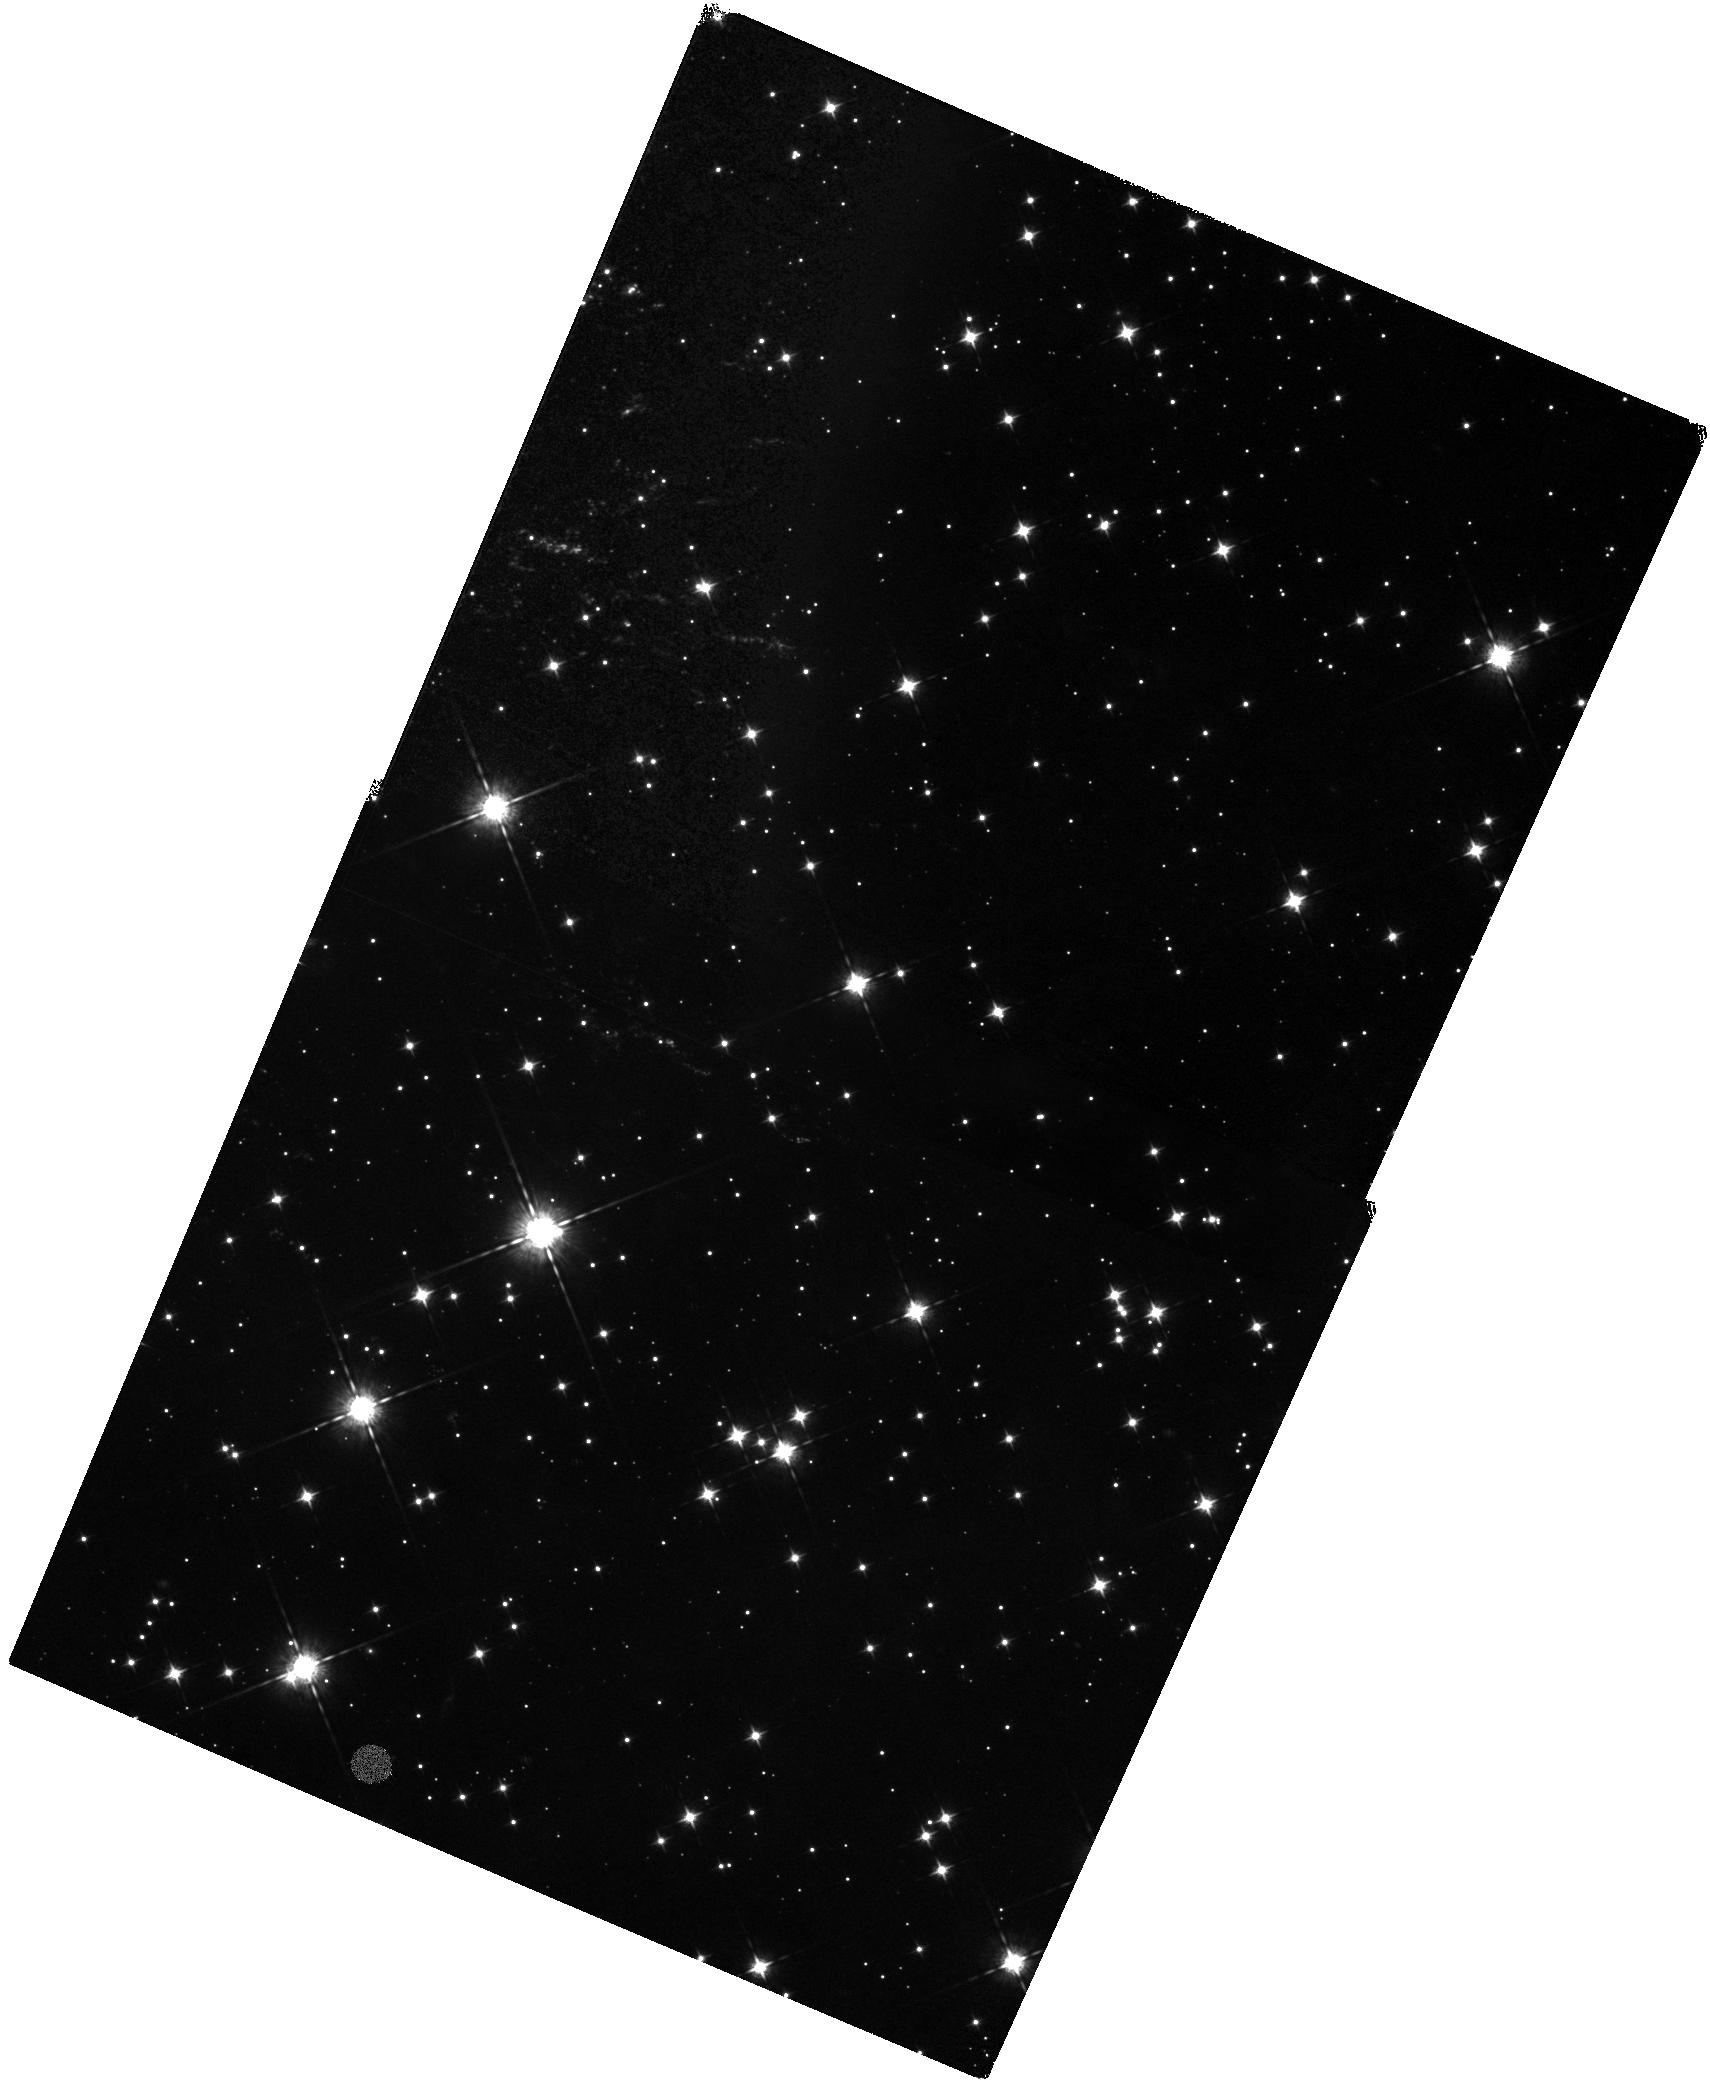
Target: CAS-A-SW-JET-NORTH. Instrument: WFC3/IR. Filter: F098M. Exposure: 1.3 h. Observation ID: hst_12674_01_wfc3_ir_f098m_ibqh01

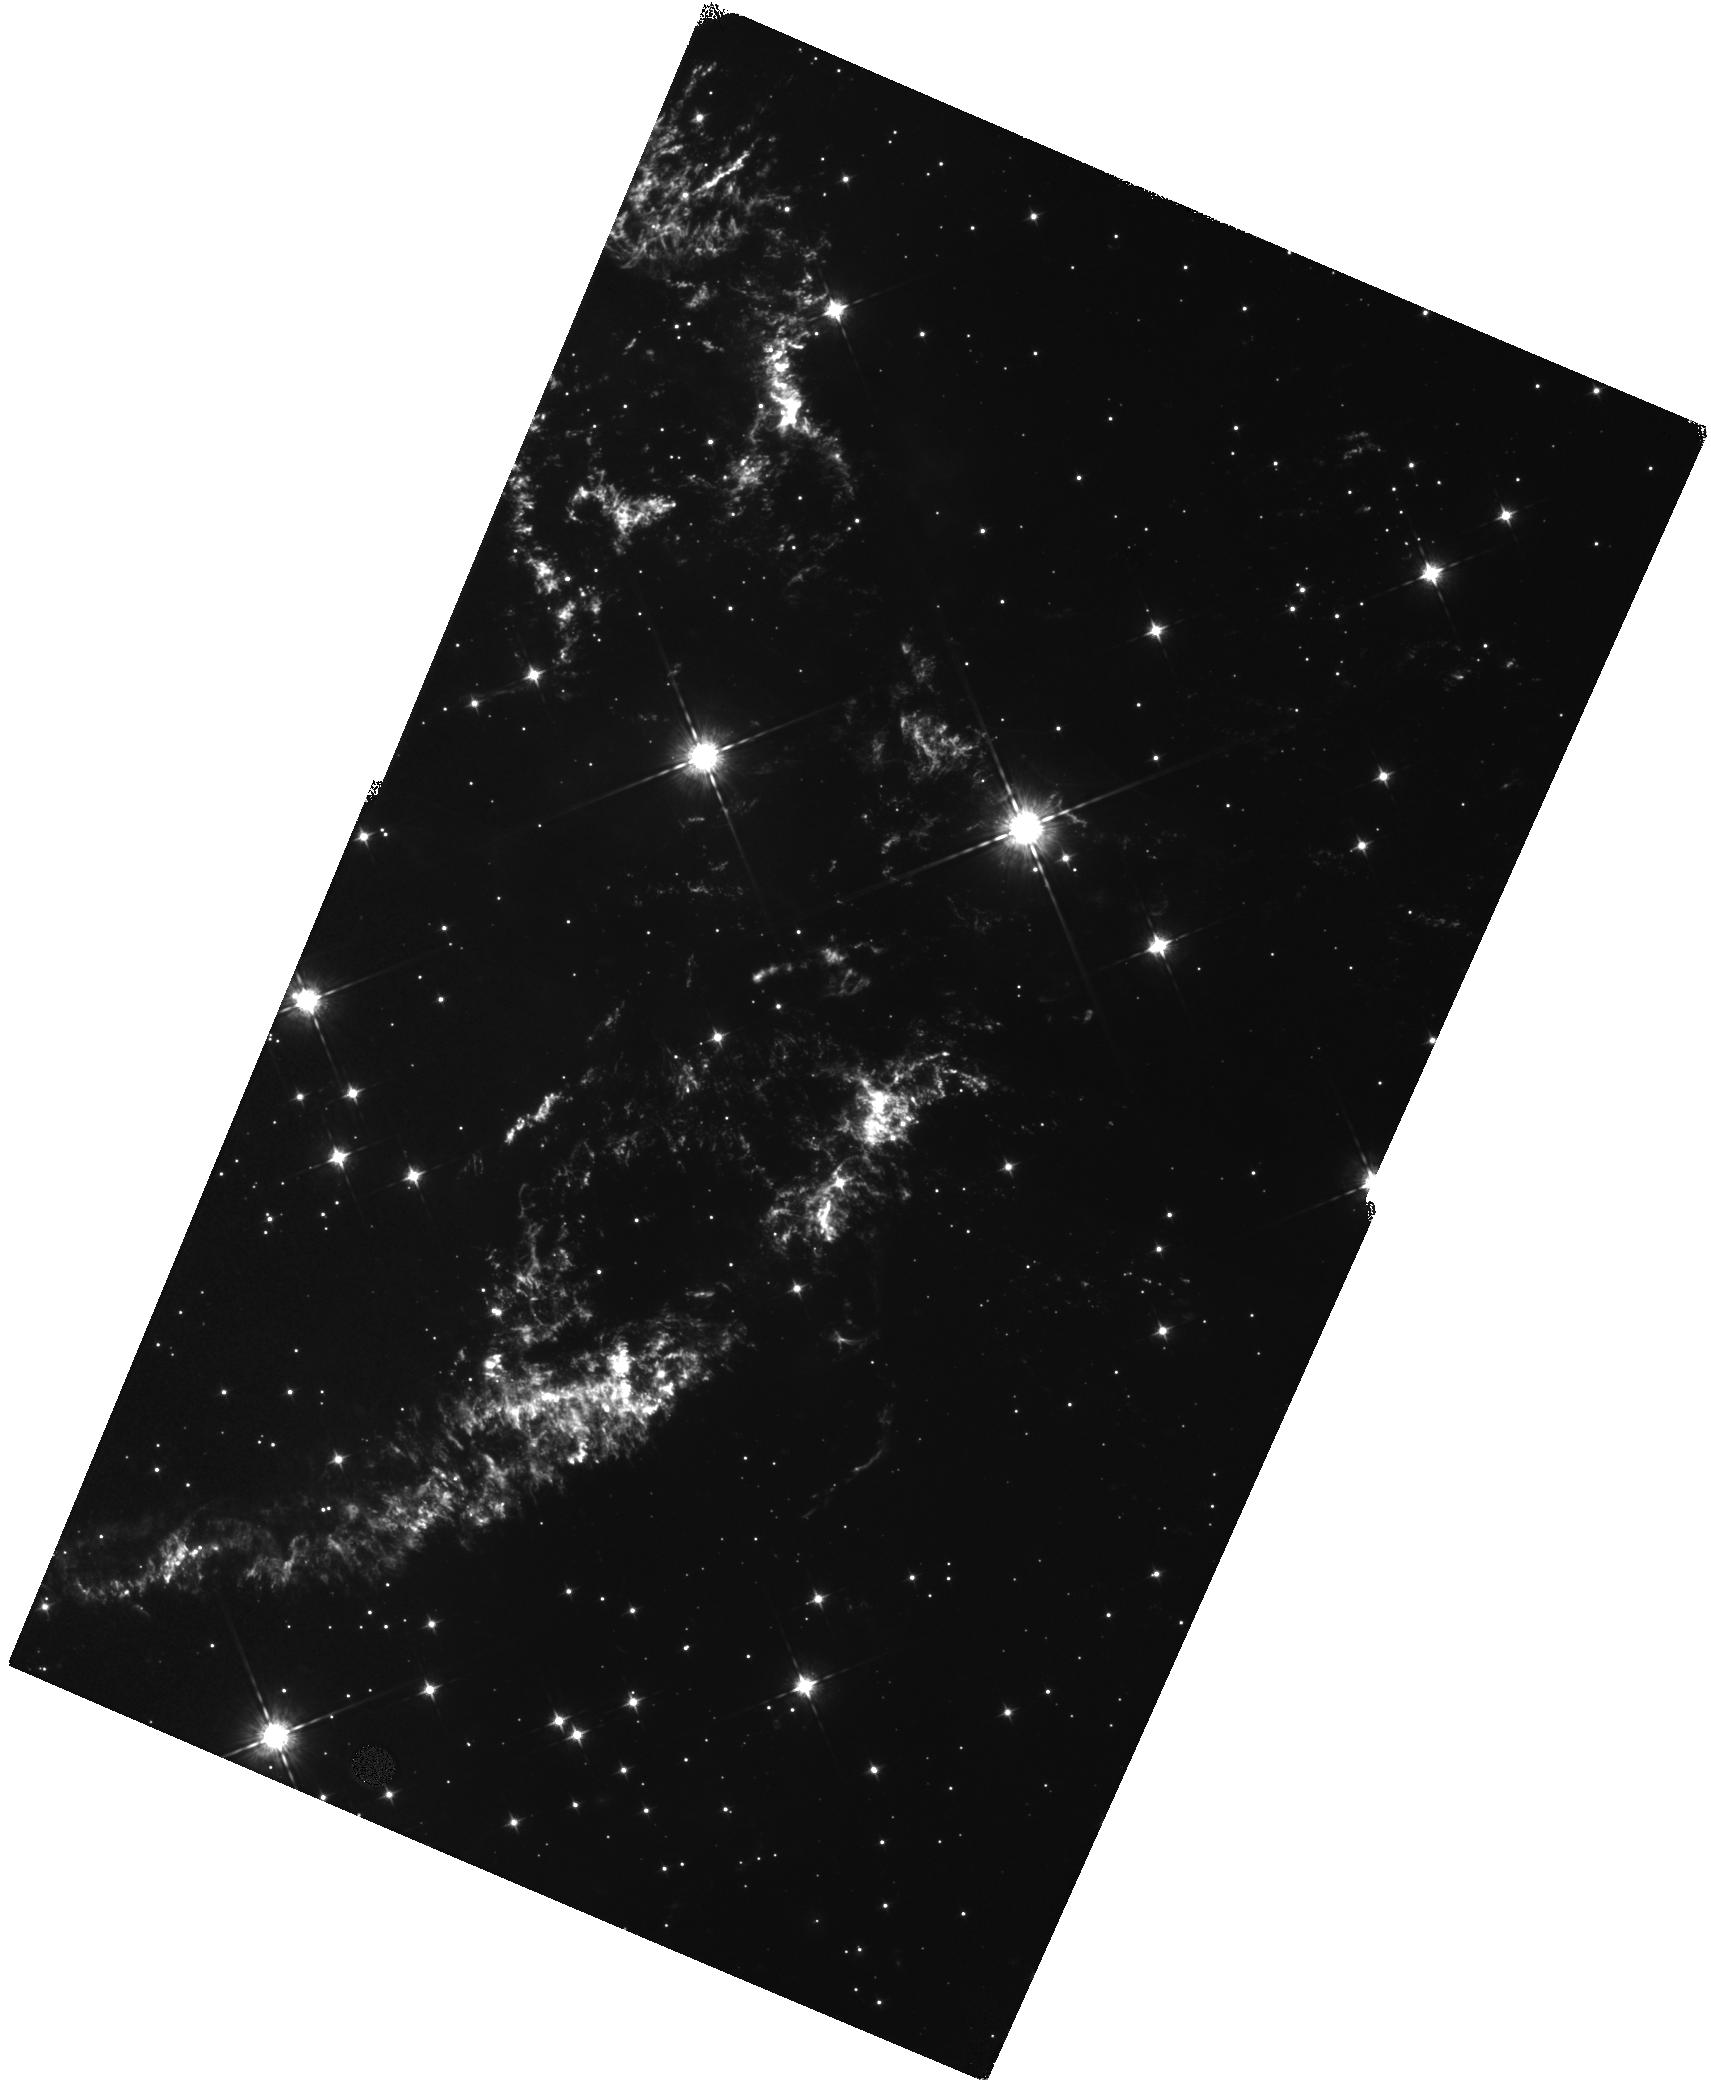
Target: CAS-A-NW. Instrument: WFC3/IR. Filter: F098M. Exposure: 1.2 h. Observation ID: hst_12674_a1_wfc3_ir_f098m_ibqha1

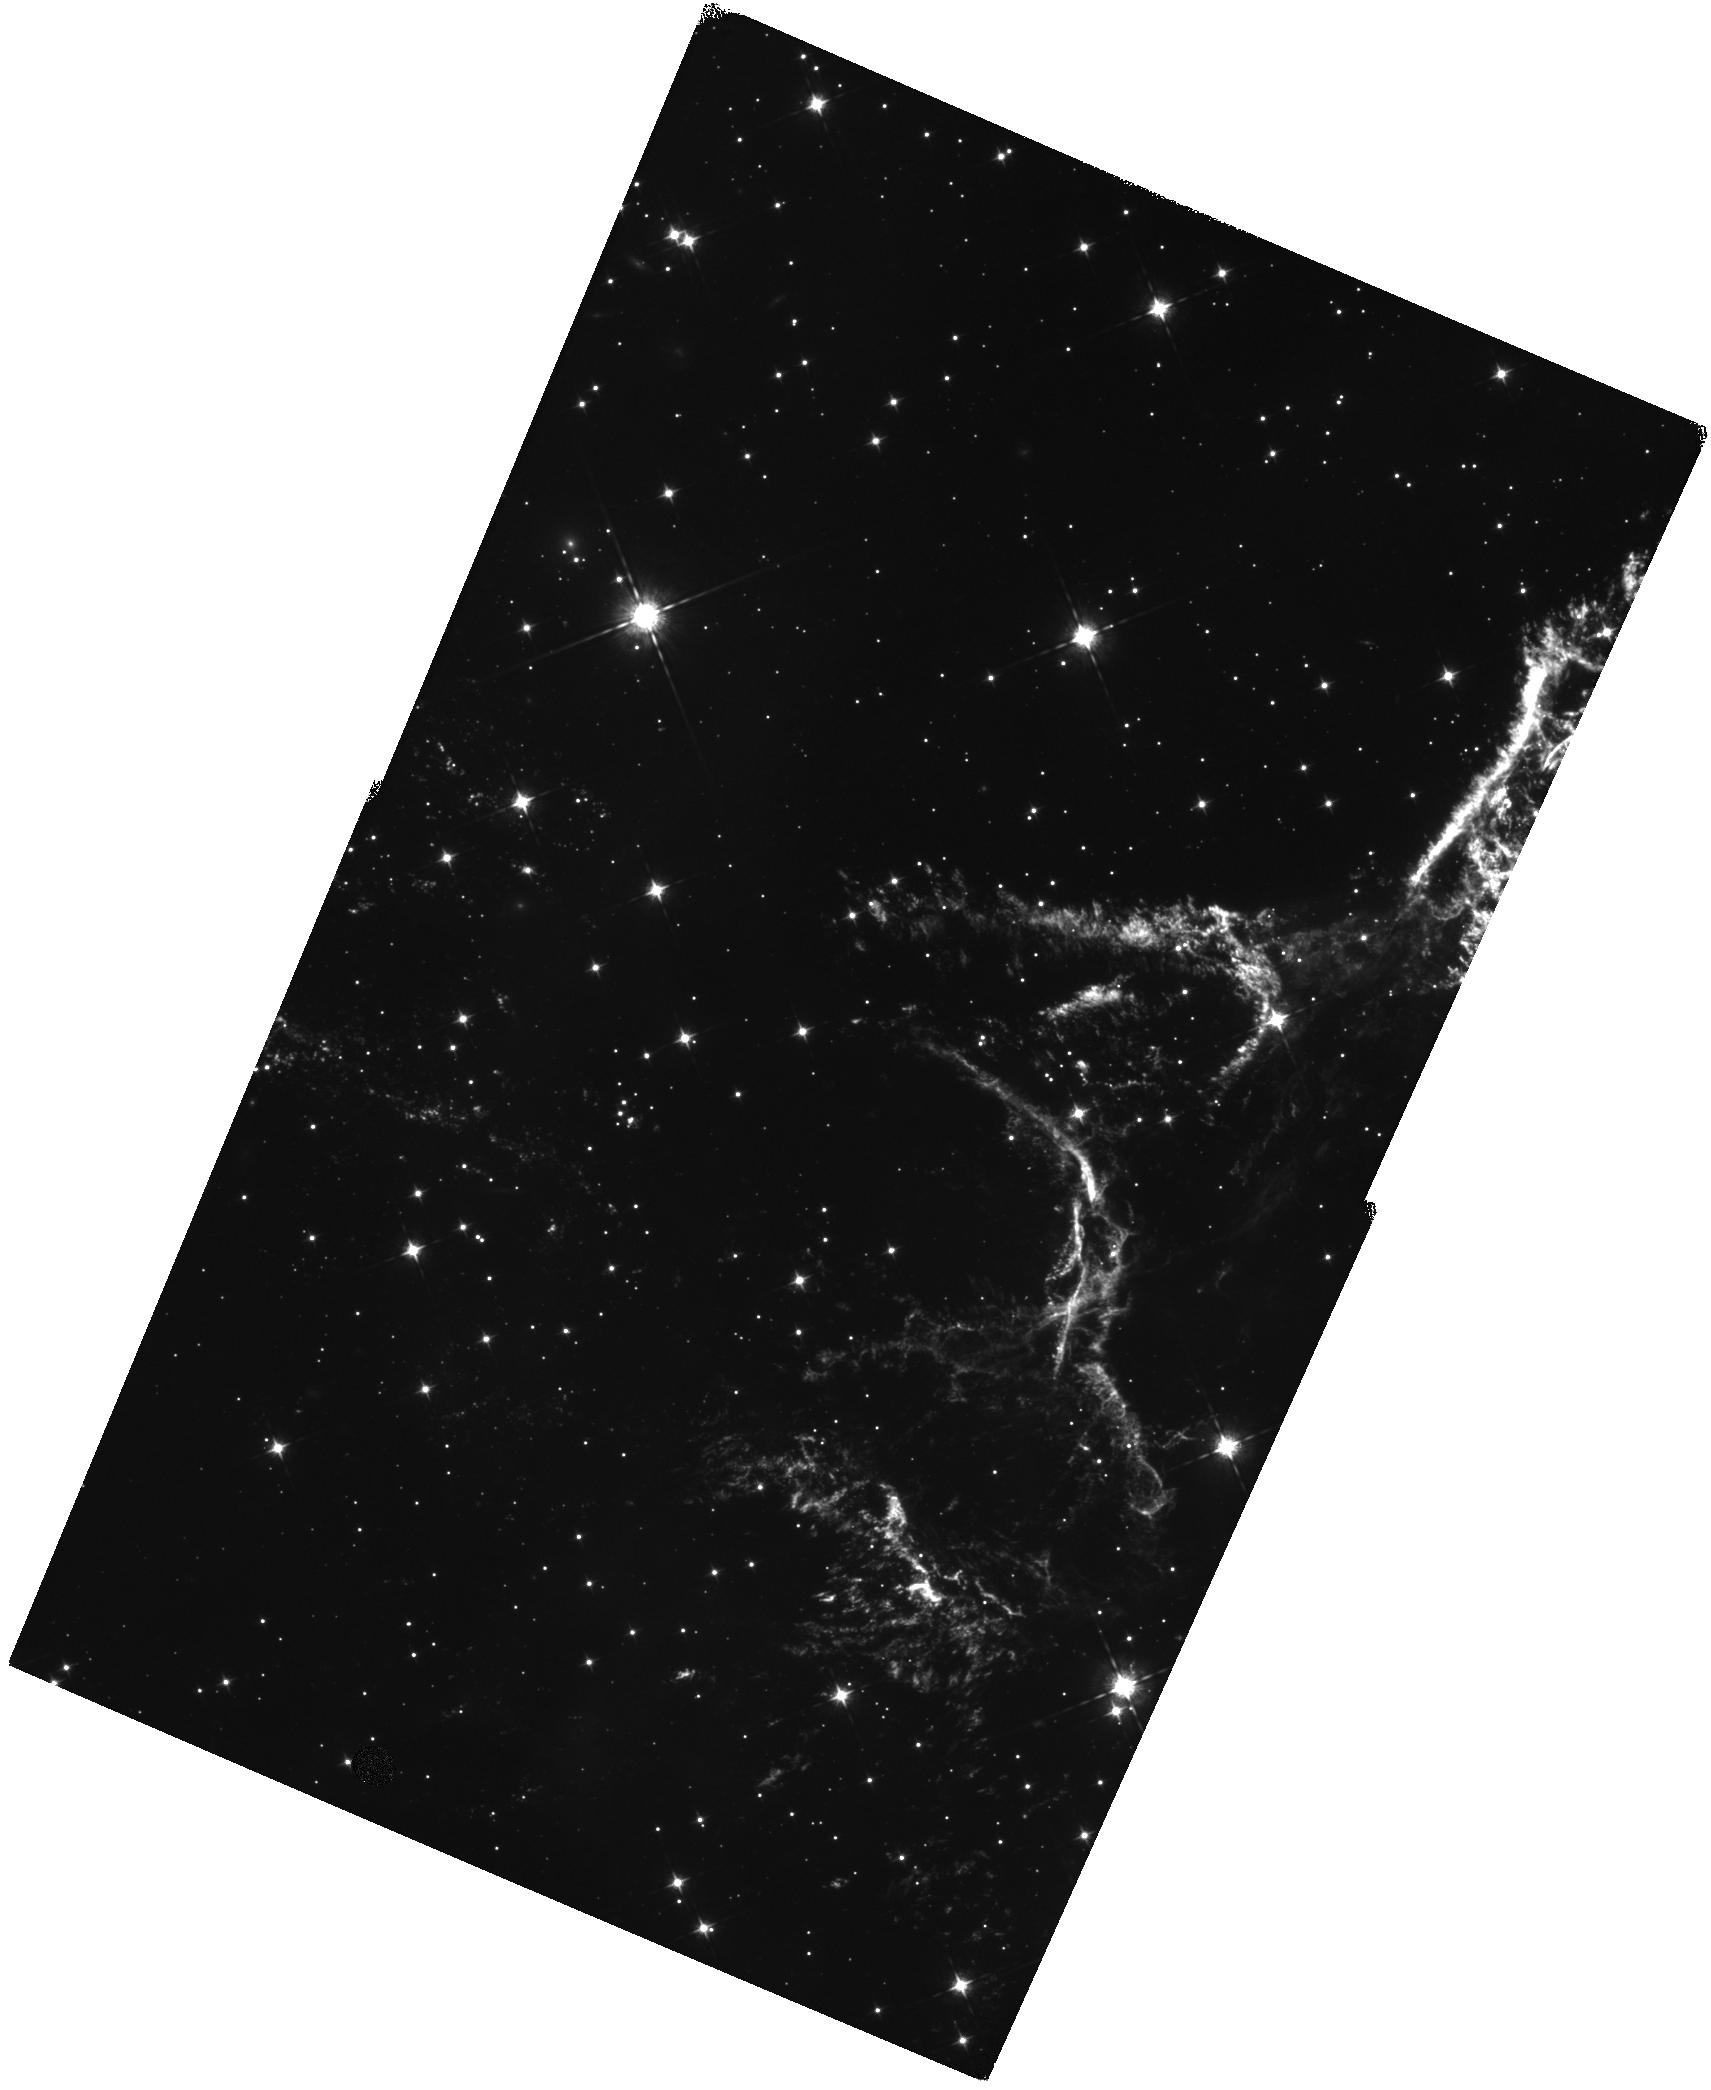
Target: CAS-A-NE. Instrument: WFC3/IR. Filter: F098M. Exposure: 1.2 h. Observation ID: hst_12674_02_wfc3_ir_f098m_ibqh02

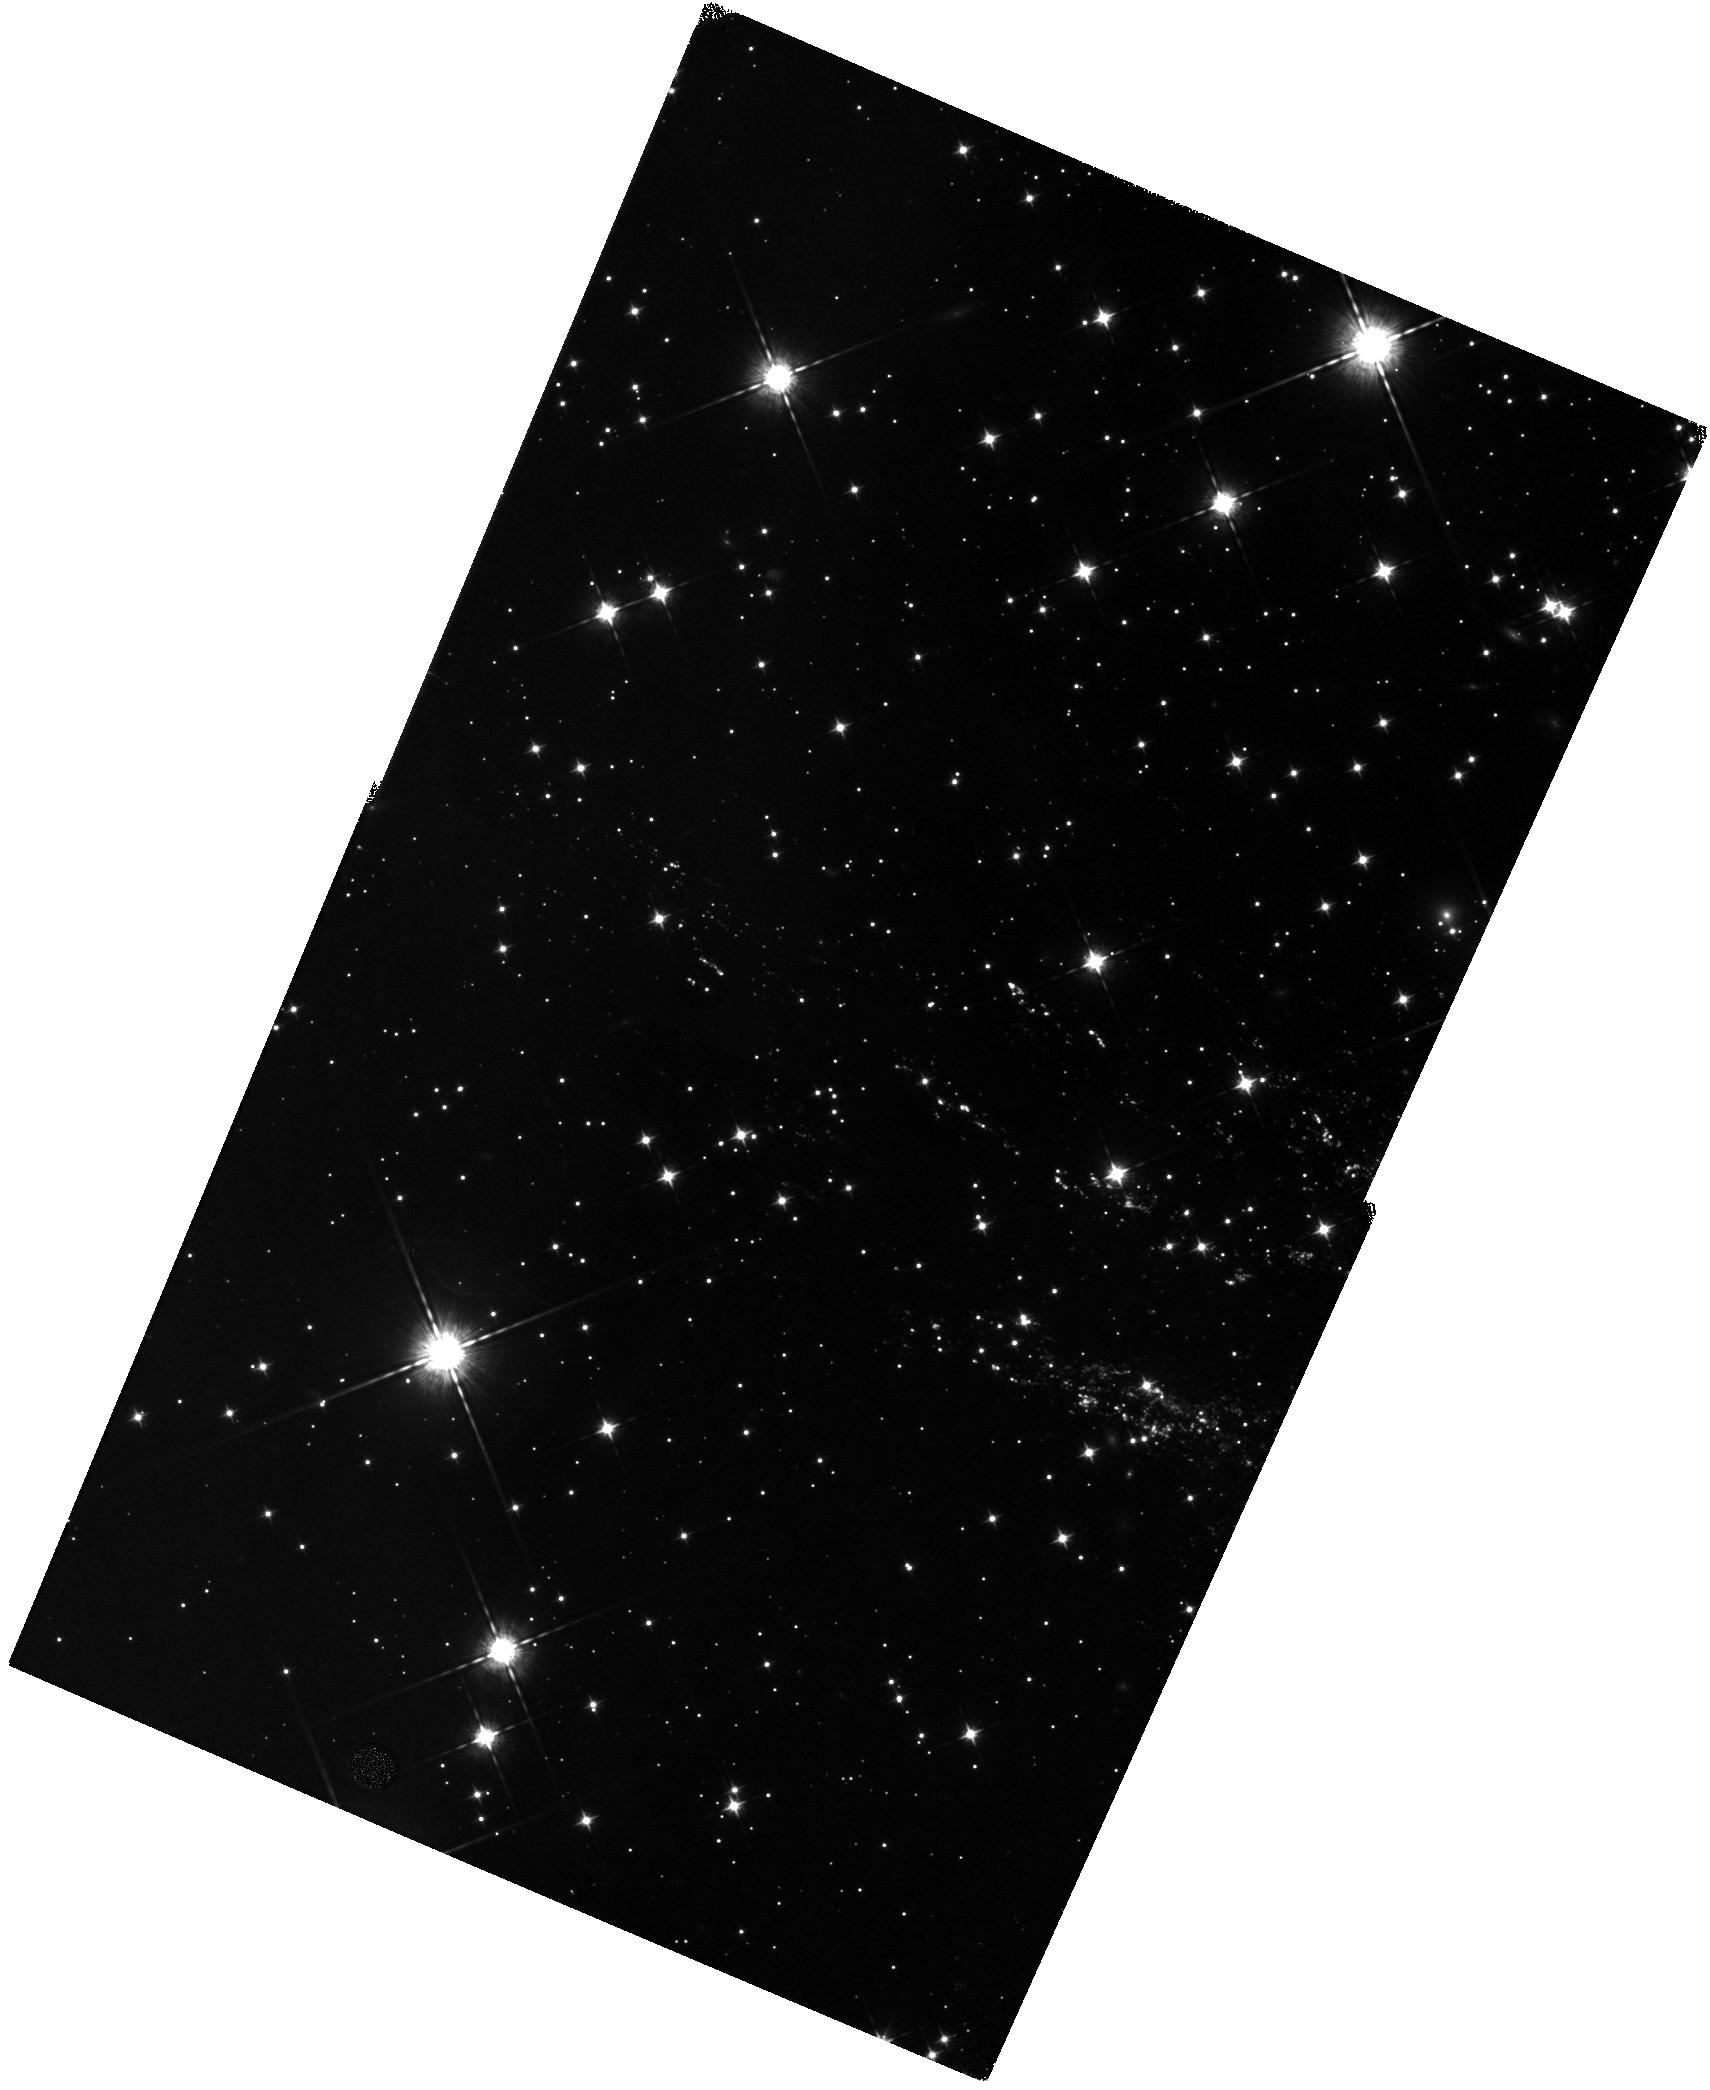
Target: CAS-A-NE-JET-NORTH. Instrument: WFC3/IR. Filter: F098M. Exposure: 1.2 h. Observation ID: hst_12674_a2_wfc3_ir_f098m_ibqha2

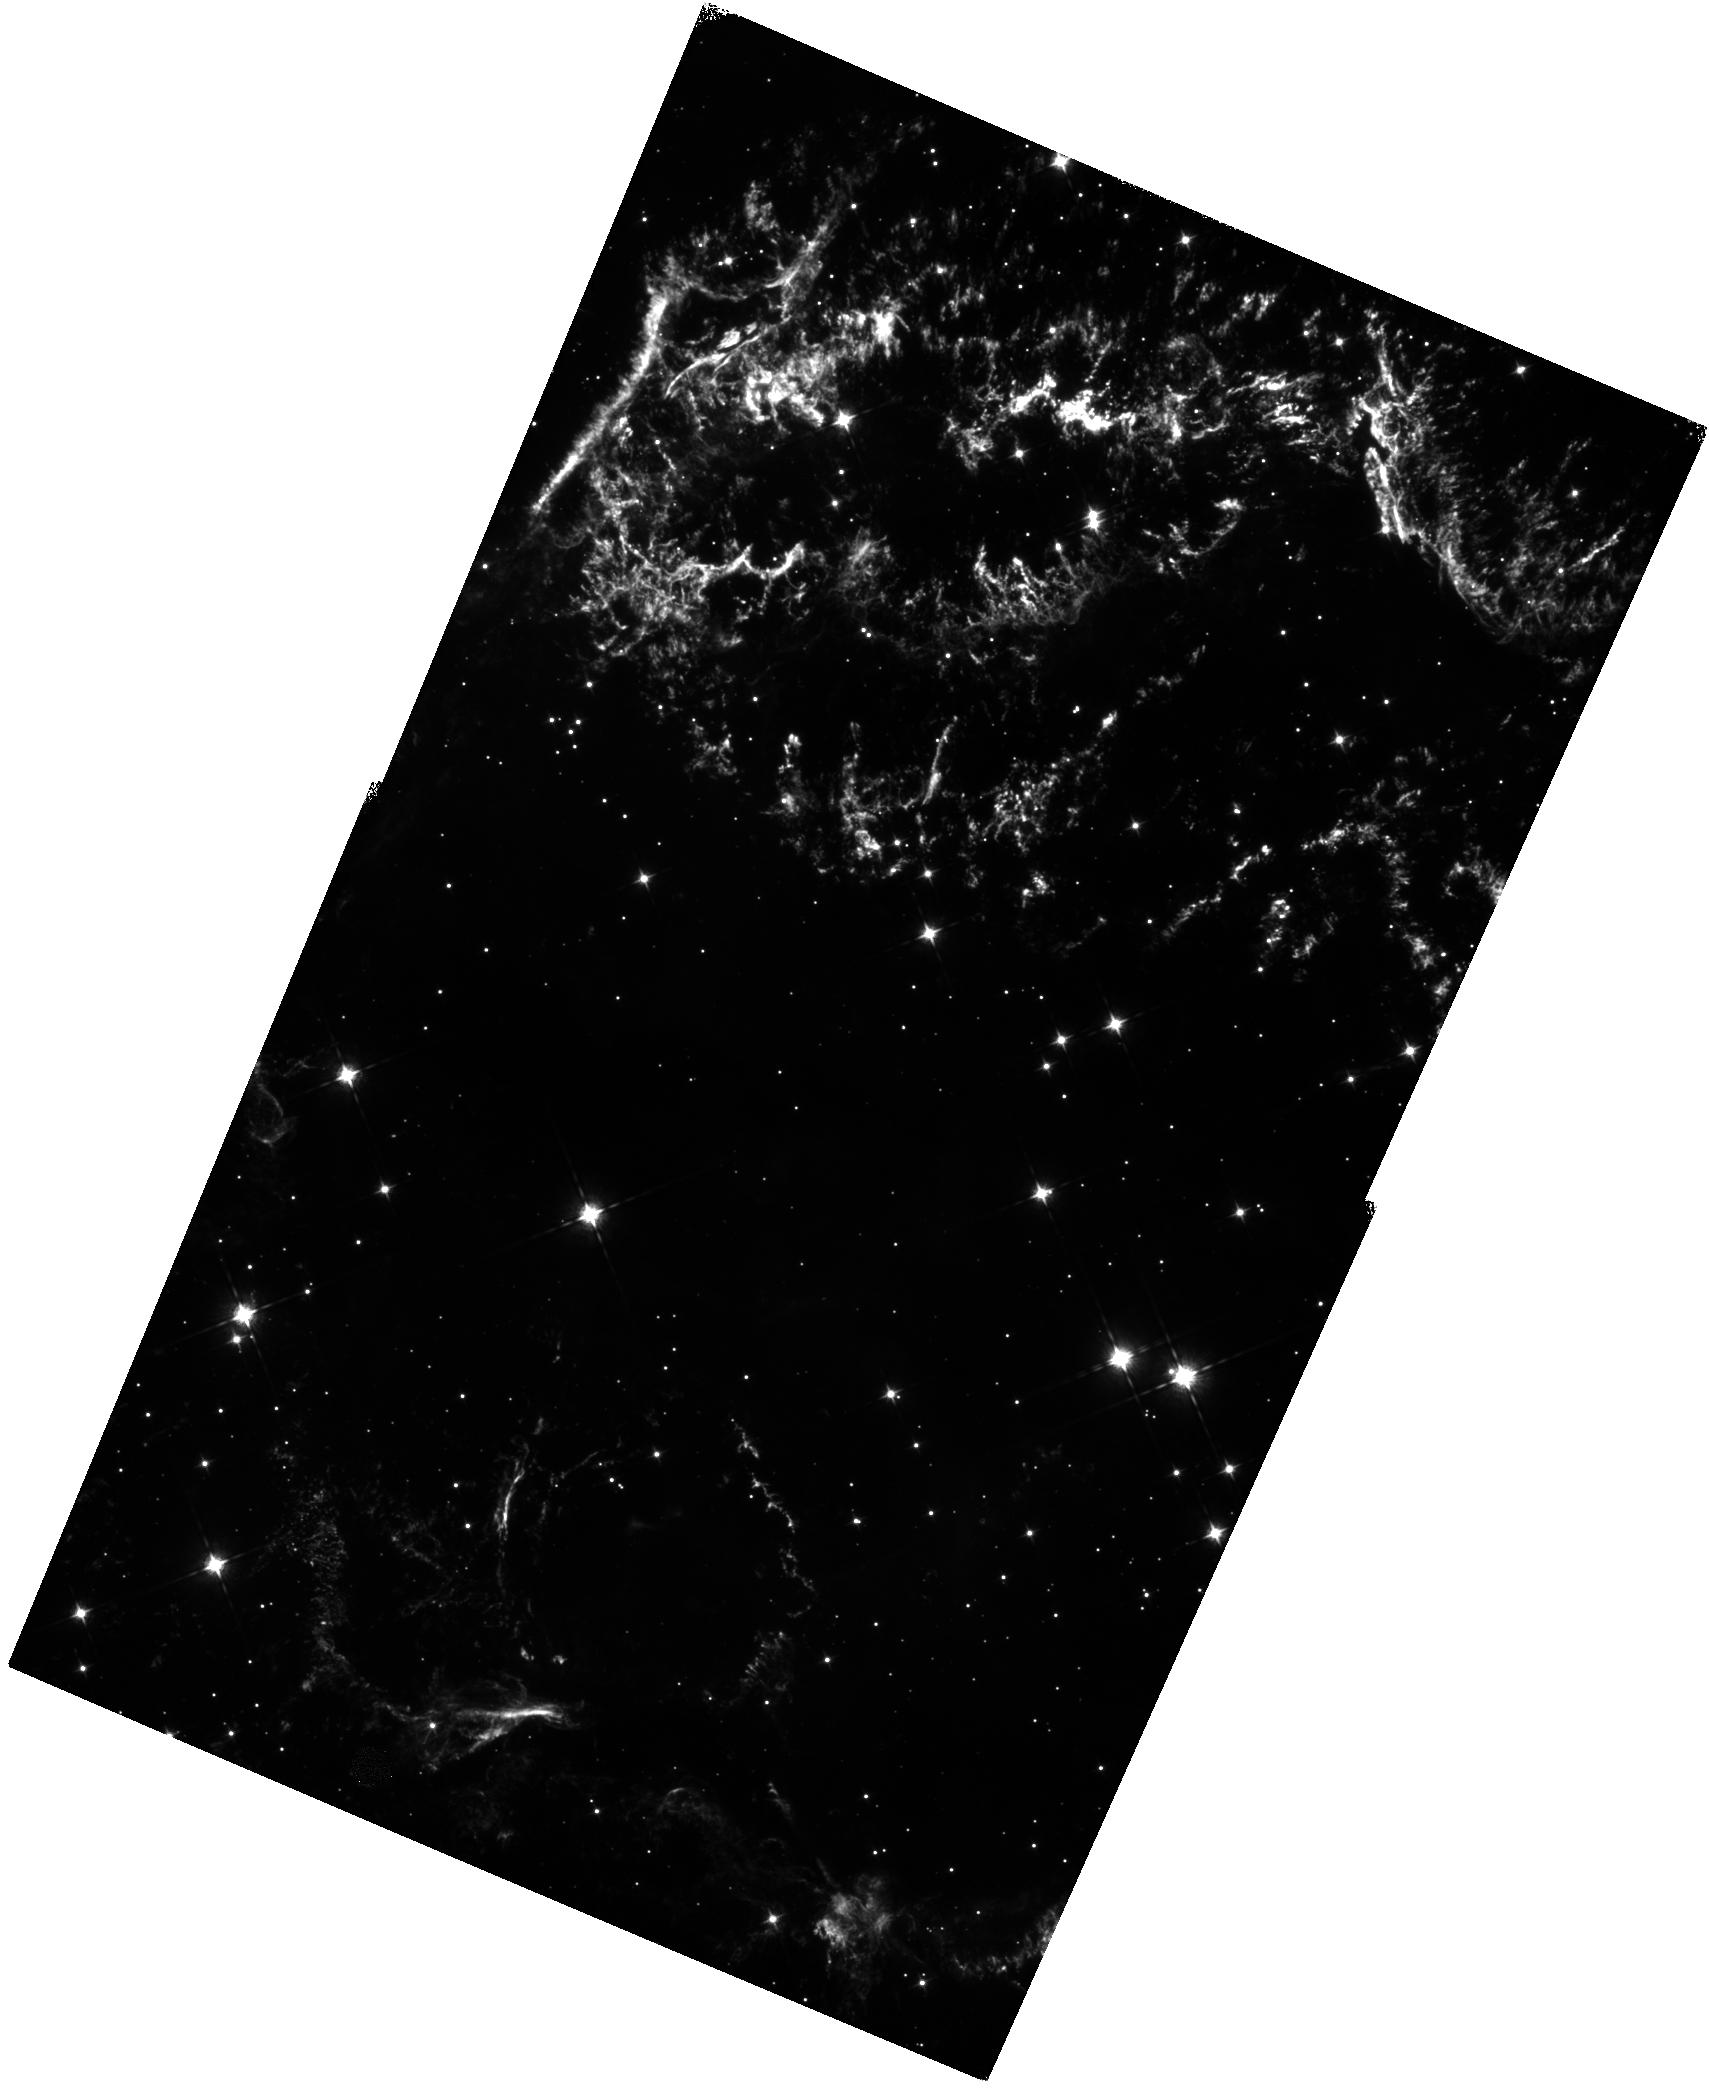
Target: CAS-A-CENTRAL-SOUTH. Instrument: WFC3/IR. Filter: F098M. Exposure: 1.2 h. Observation ID: hst_12674_b1_wfc3_ir_f098m_ibqhb1

A Deep Kinematic Investigation of Cas As Opposing High-Velocity Ejecta Jets (PI: Fesen, Robert A.)

The young Galactic remnant Cas A provides perhaps our clearest look at the explosion of a high mass, core-collapse supernova. Two seemingly opposing streams or "jets" of high-velocity debris extending outward along its northeastern and southwestern limbs have expansion velocities more than twice that of the remnant's bright main shell. Interpretation of these jets has been controversial mainly based on energy considerations. However, SN debris located at the farthest tip of the NE jet is S-rich suggesting an origin deep inside the progenitor due to an overturning of layers as predicted in some aspherical explosion models. If similar ejecta were also found present in the SW jet's outermost knots, it would be strong evidence in support of an asymmetric explosion of Cas A and in turn for CCSNe in general. Unfortunately, substantial extinction toward both jets has prevented a thorough investigation of their properties and, in particular, whether they constitute a true bipolar outflow. We propose to use the WFC3/IR channel in 5 CVZ orbits to obtain a deep imaging survey of Cas A's jets to probe their true extent and structure. The combination of WFC3's high throughput at the [S II] 10287-10370 and [S III] 9069, 9531 emission lines, a pixel scale well matched to typical jet knot sizes, and decreased extinction at 1 micron will dramatically improve jet knot detections over prior ACS/WFC images. Follow-up observations in Cycle 19 will allow robust knot identification via proper motions, and KPNO 4m near-IR spectroscopy will provide knot radial velocities. Our goal is to develop a thorough 3D kinematic and chemical map of Cas A's jets which will constrain their nature and relationship to the remnant's main spherical shell of ejecta.